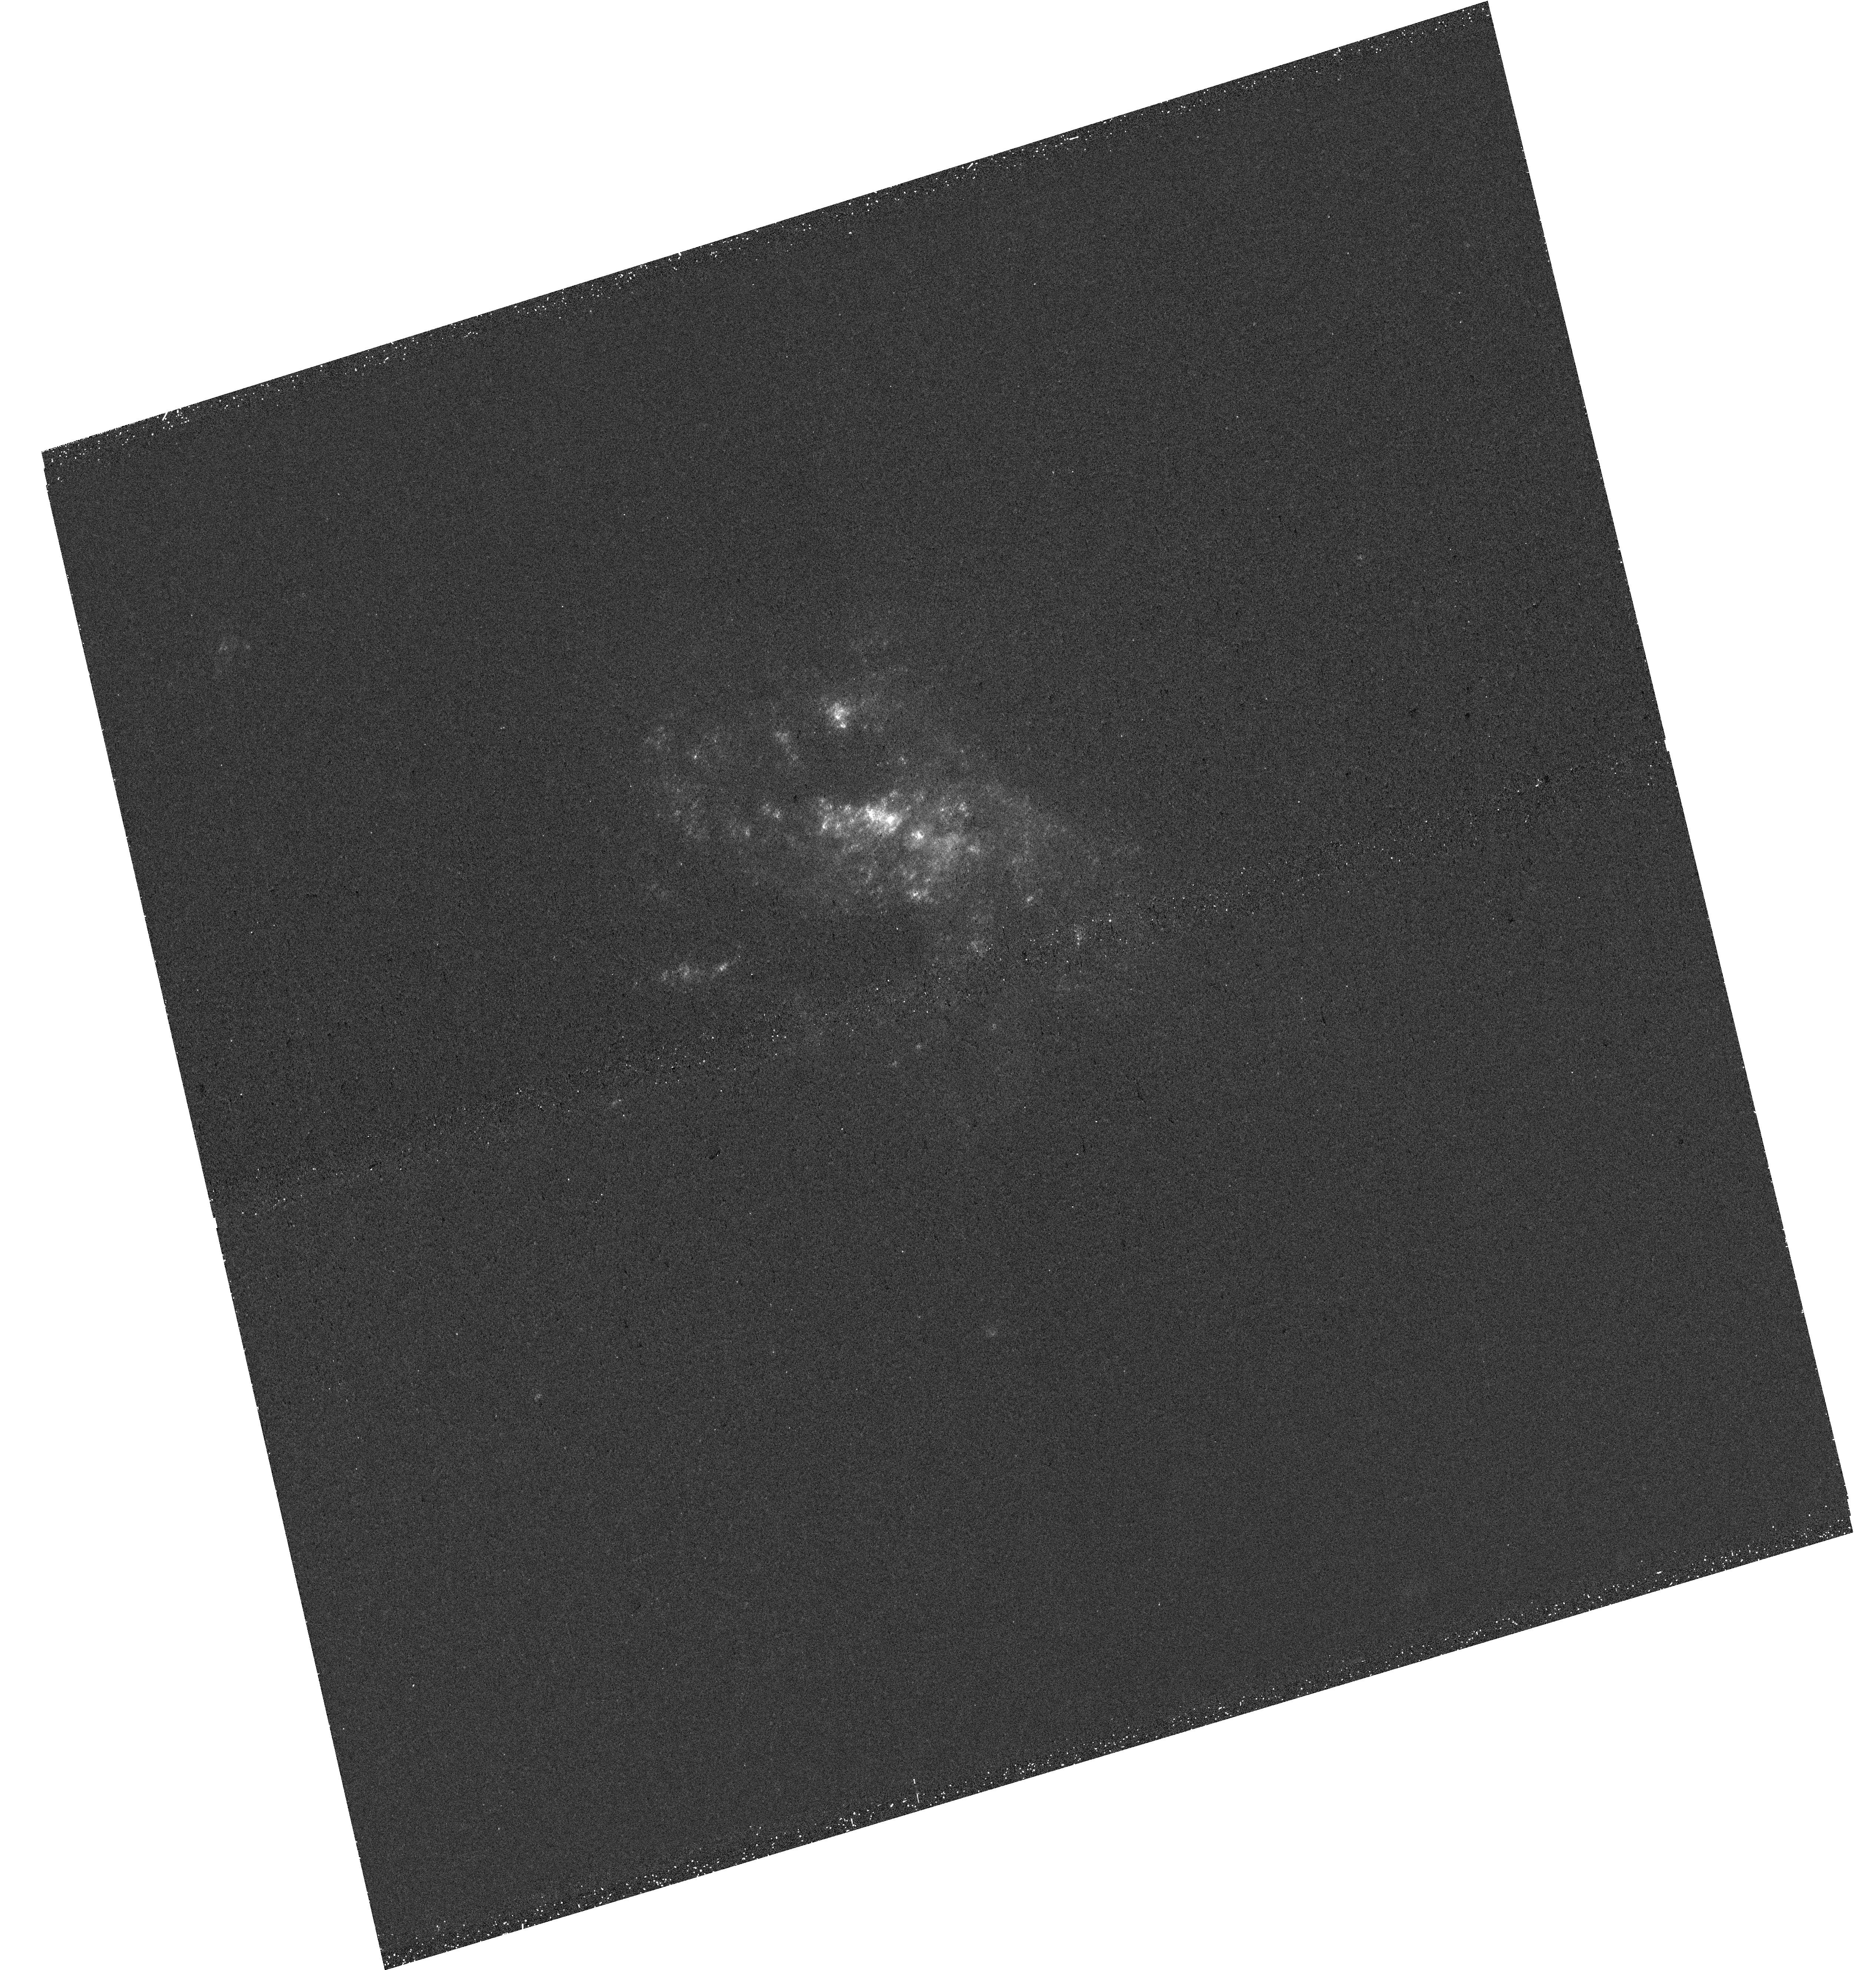
Target: NGC4351
Instrument: WFC3/UVIS
Filter: F275W
Exposure: 34 min
Observation ID: hst_18103_17_wfc3_uvis_f275w_ifoq17

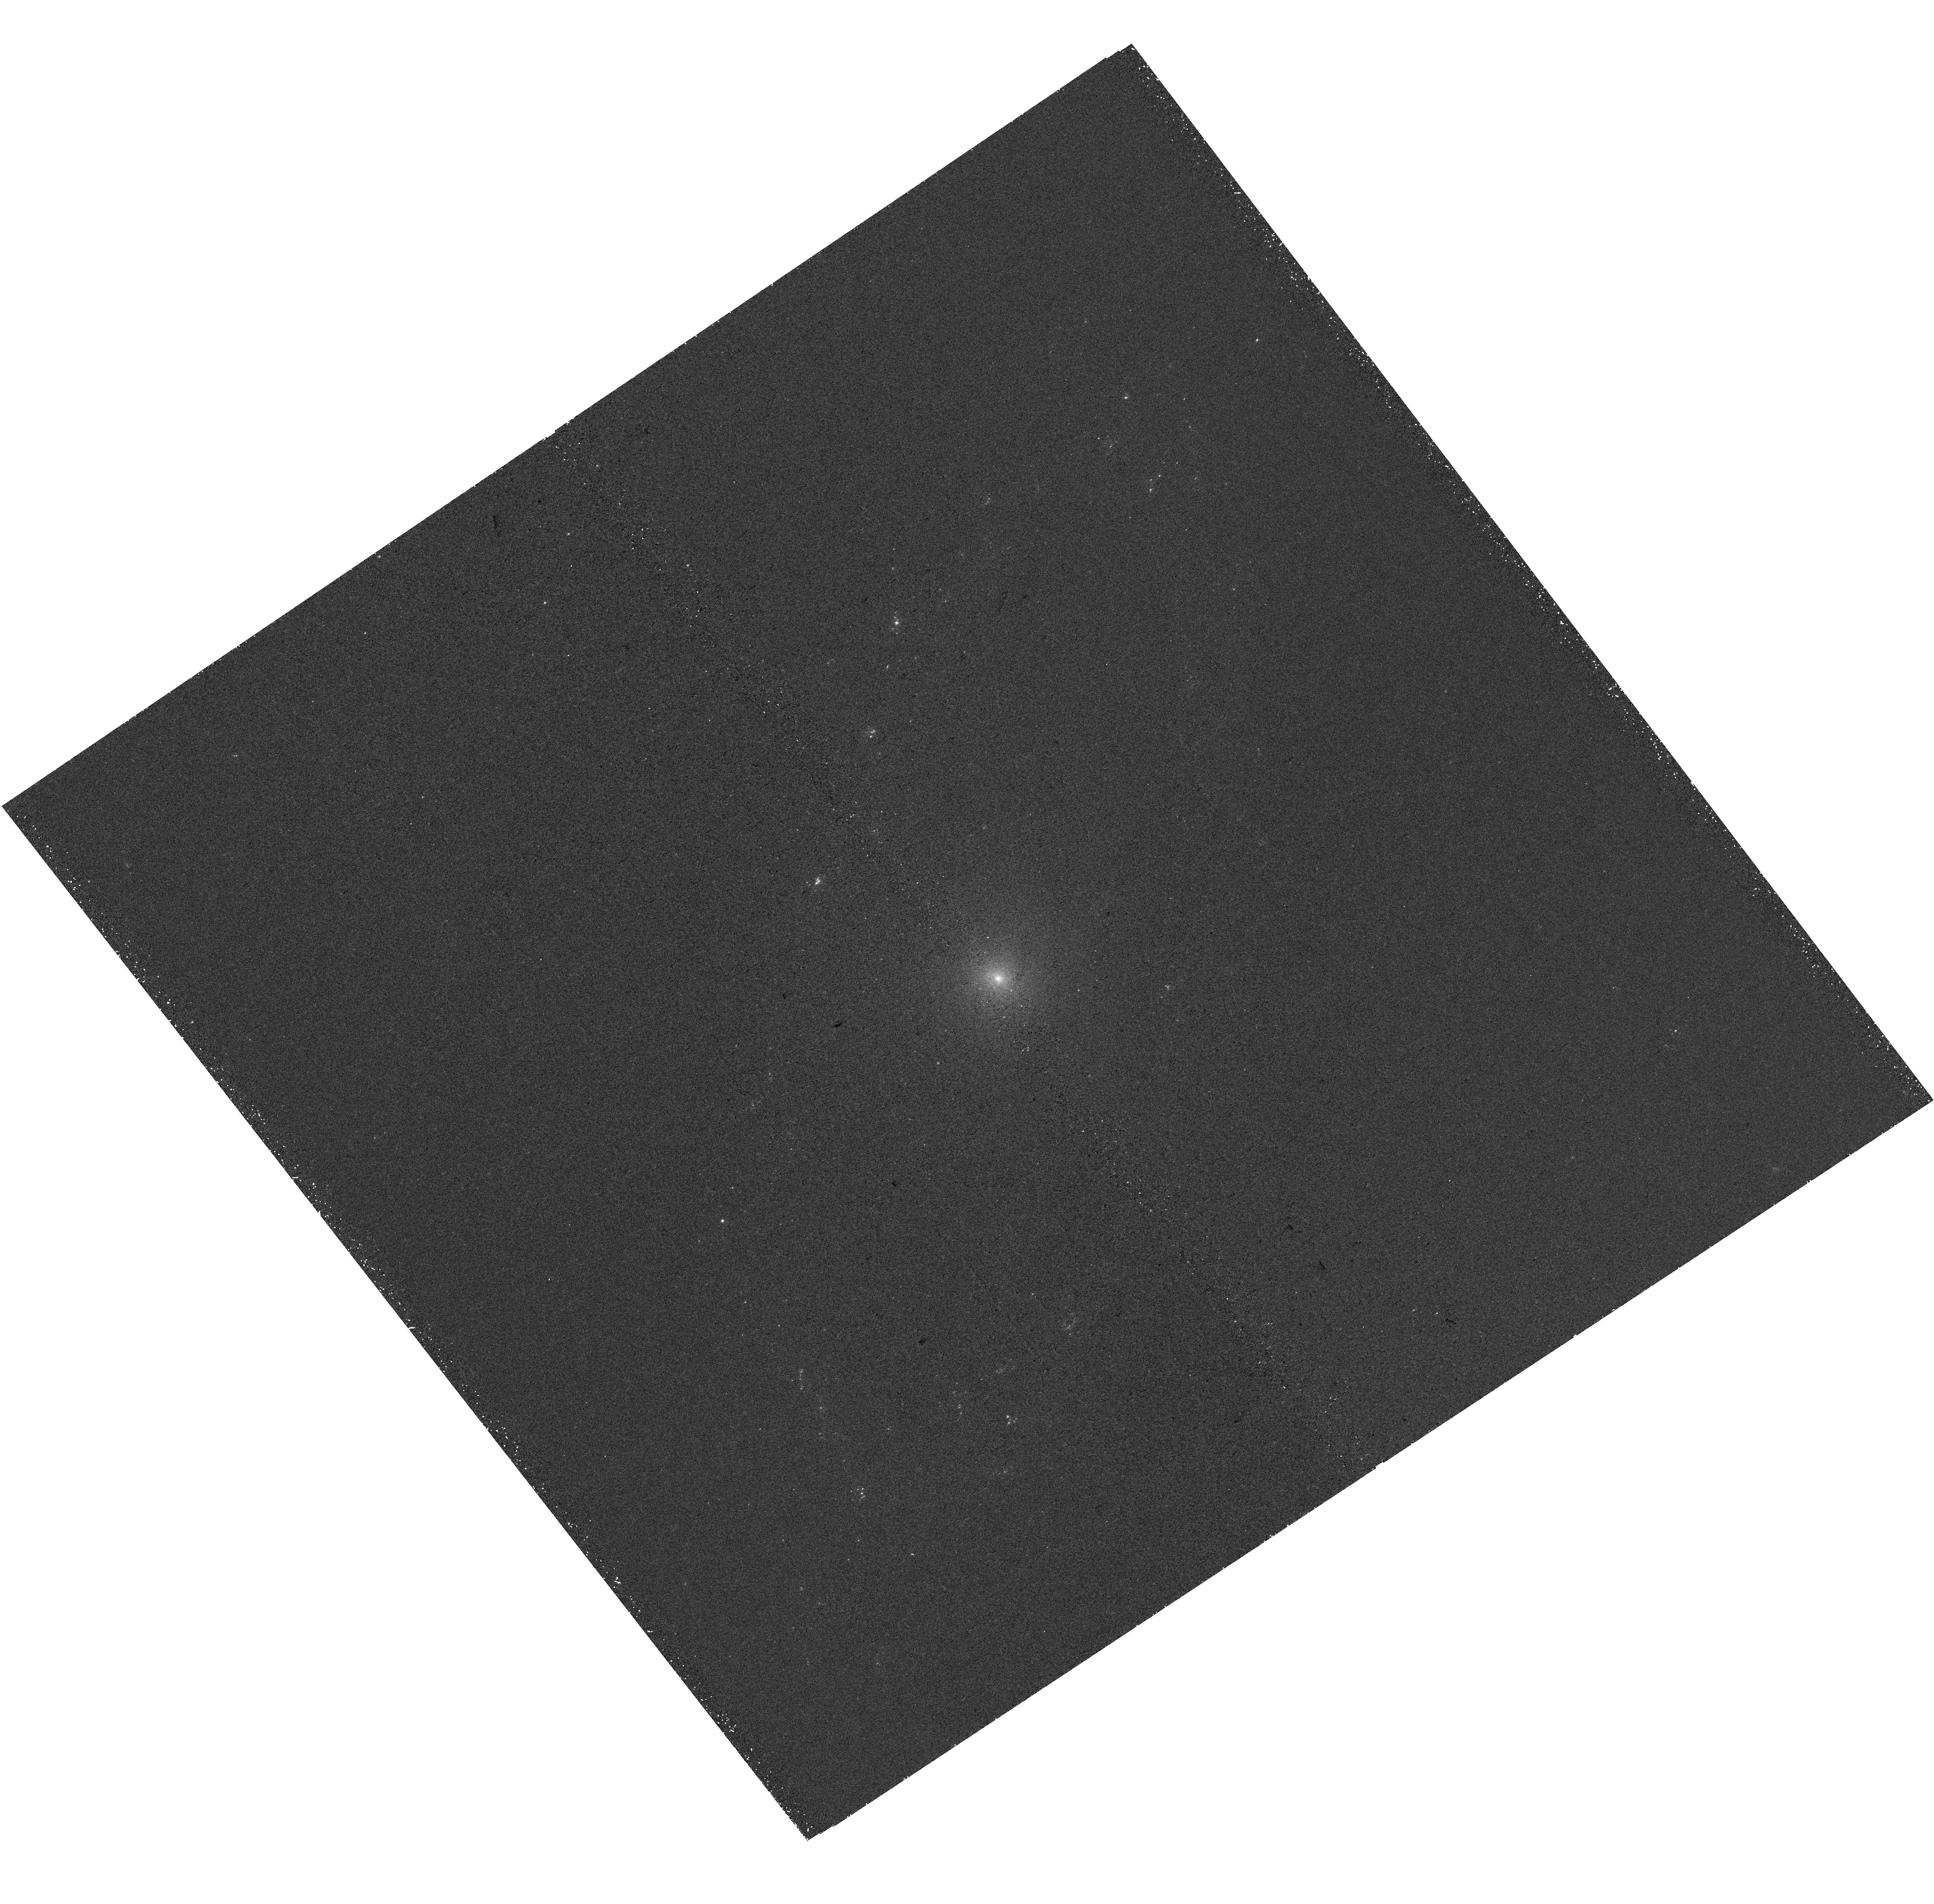
Target: NGC4698
Instrument: WFC3/UVIS
Filter: F275W
Exposure: 34 min
Observation ID: hst_18103_37_wfc3_uvis_f275w_ifoq37

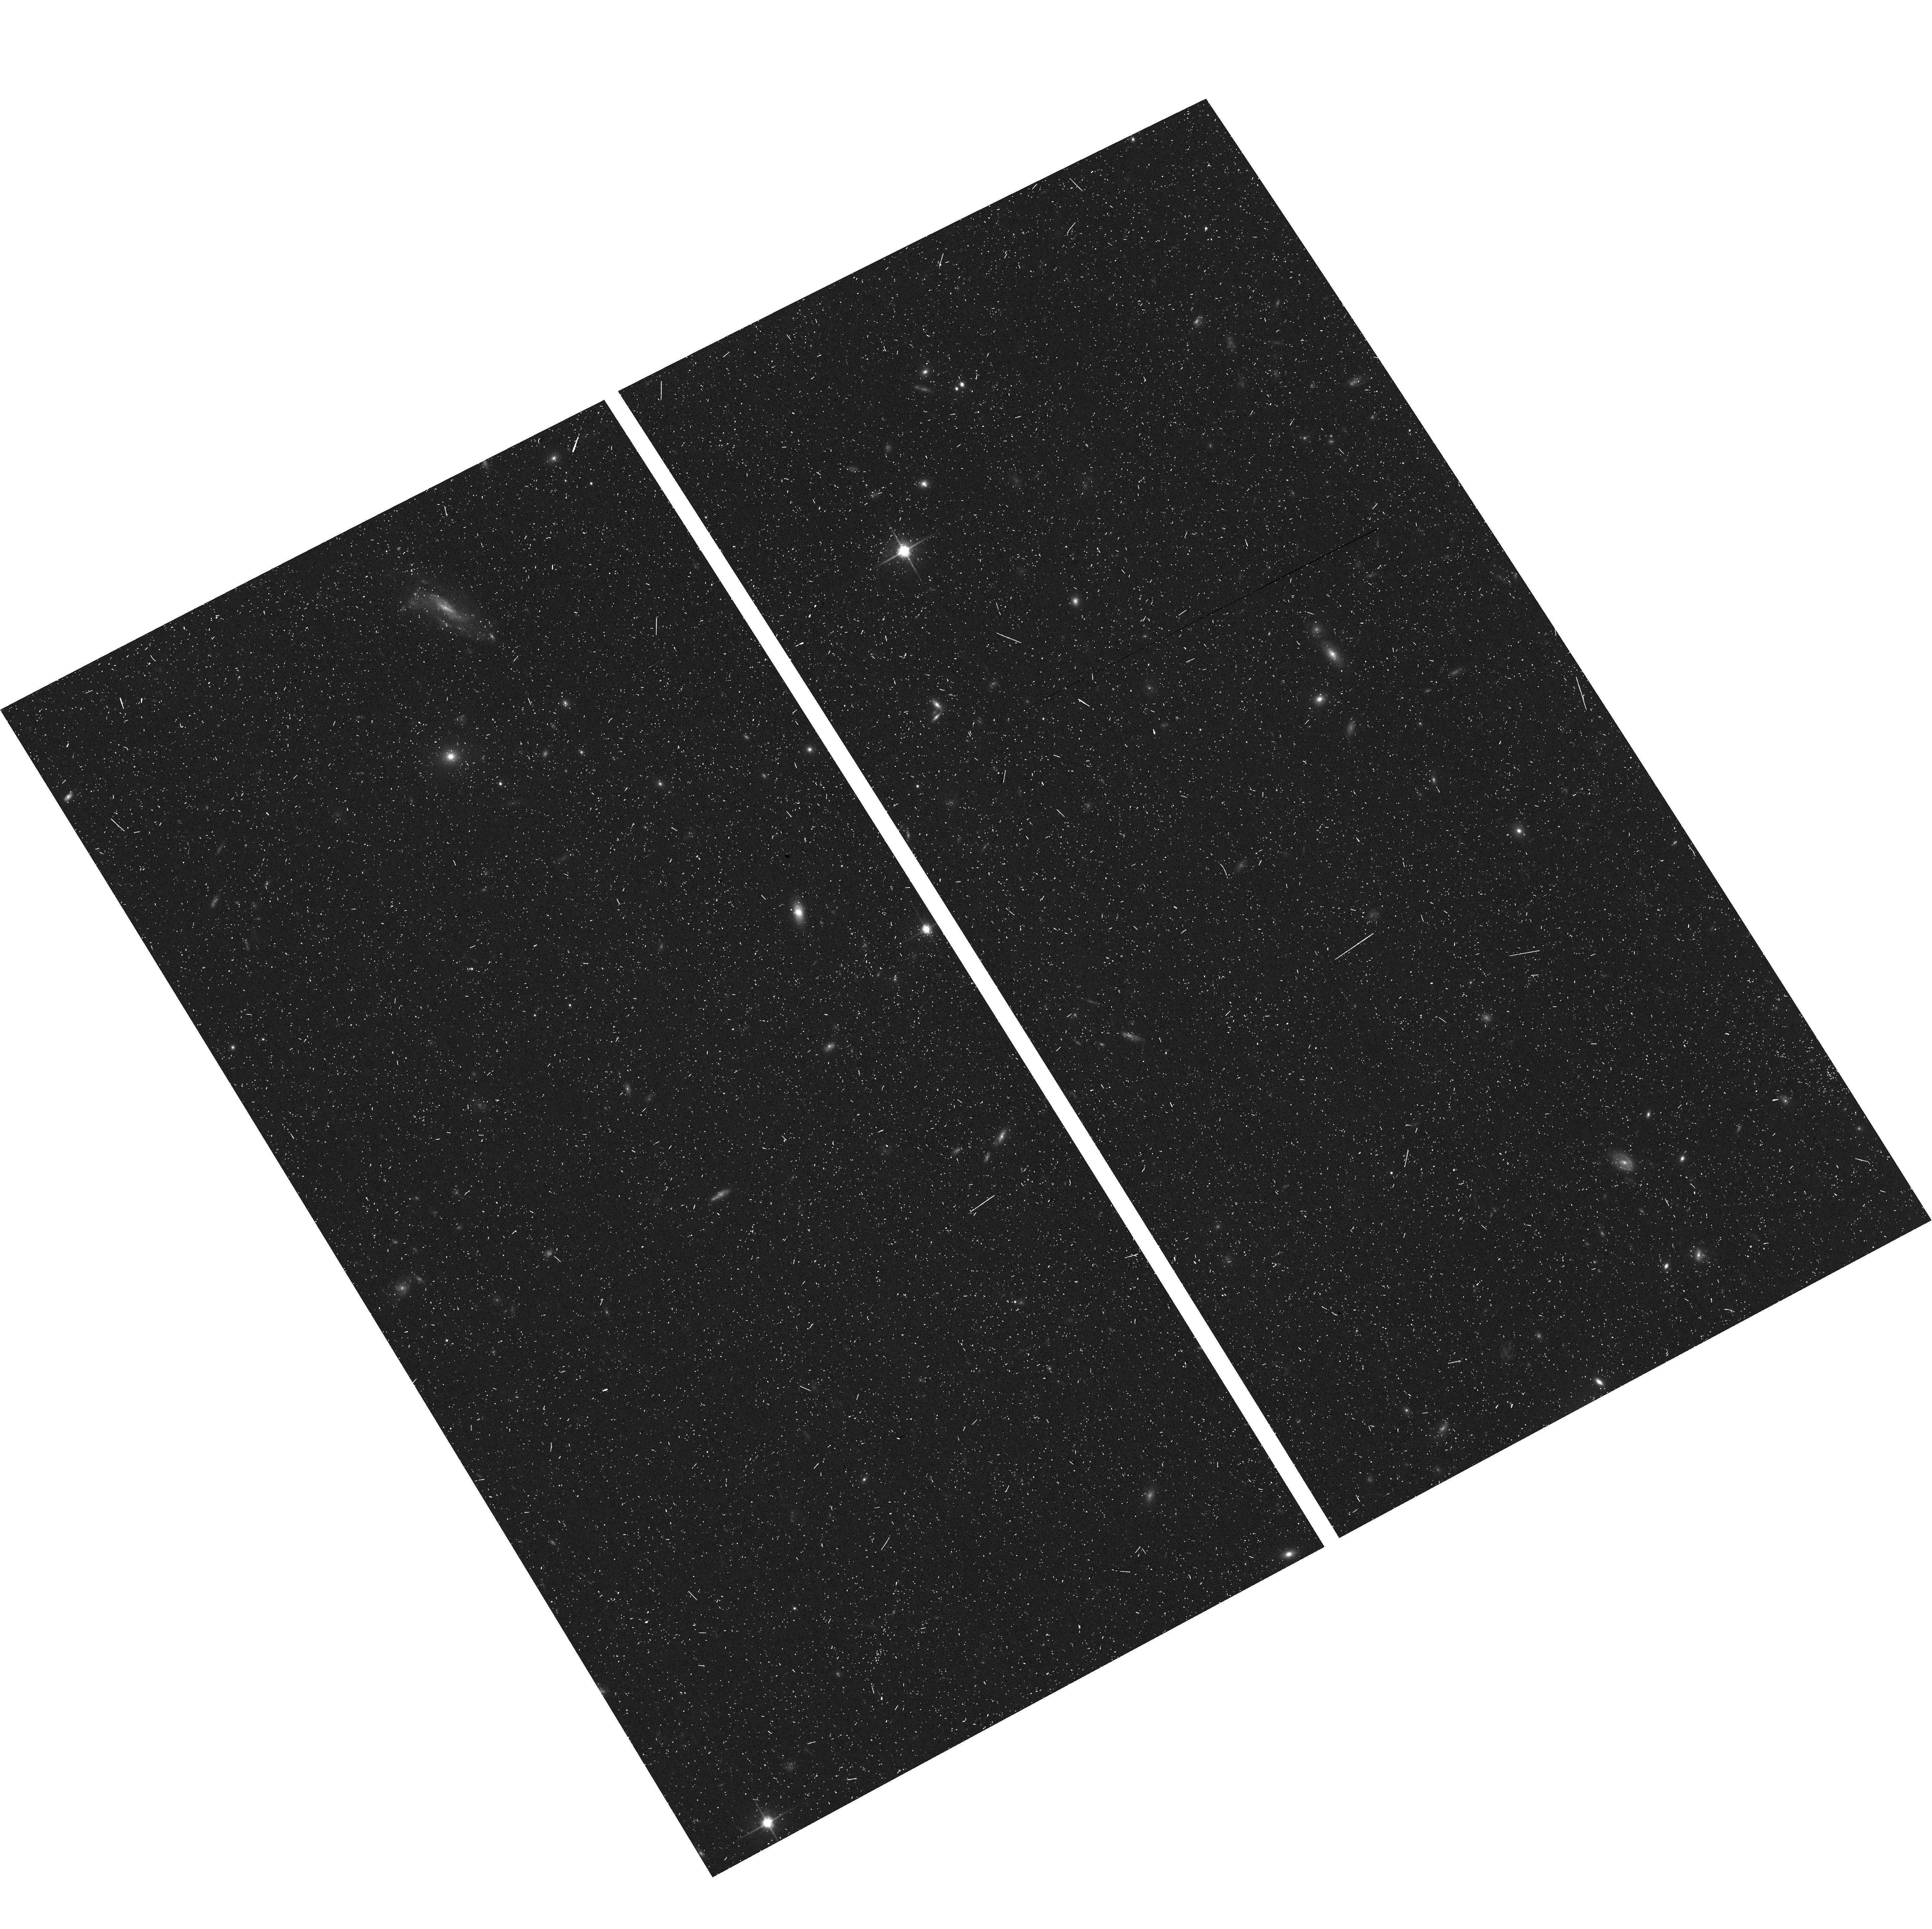
Target: field at RA 186.521°, Dec 15.577°
Instrument: ACS/WFC
Filter: F814W
Exposure: 15 min
Observation ID: hst_18103_23_acs_wfc_f814w_jfoq23

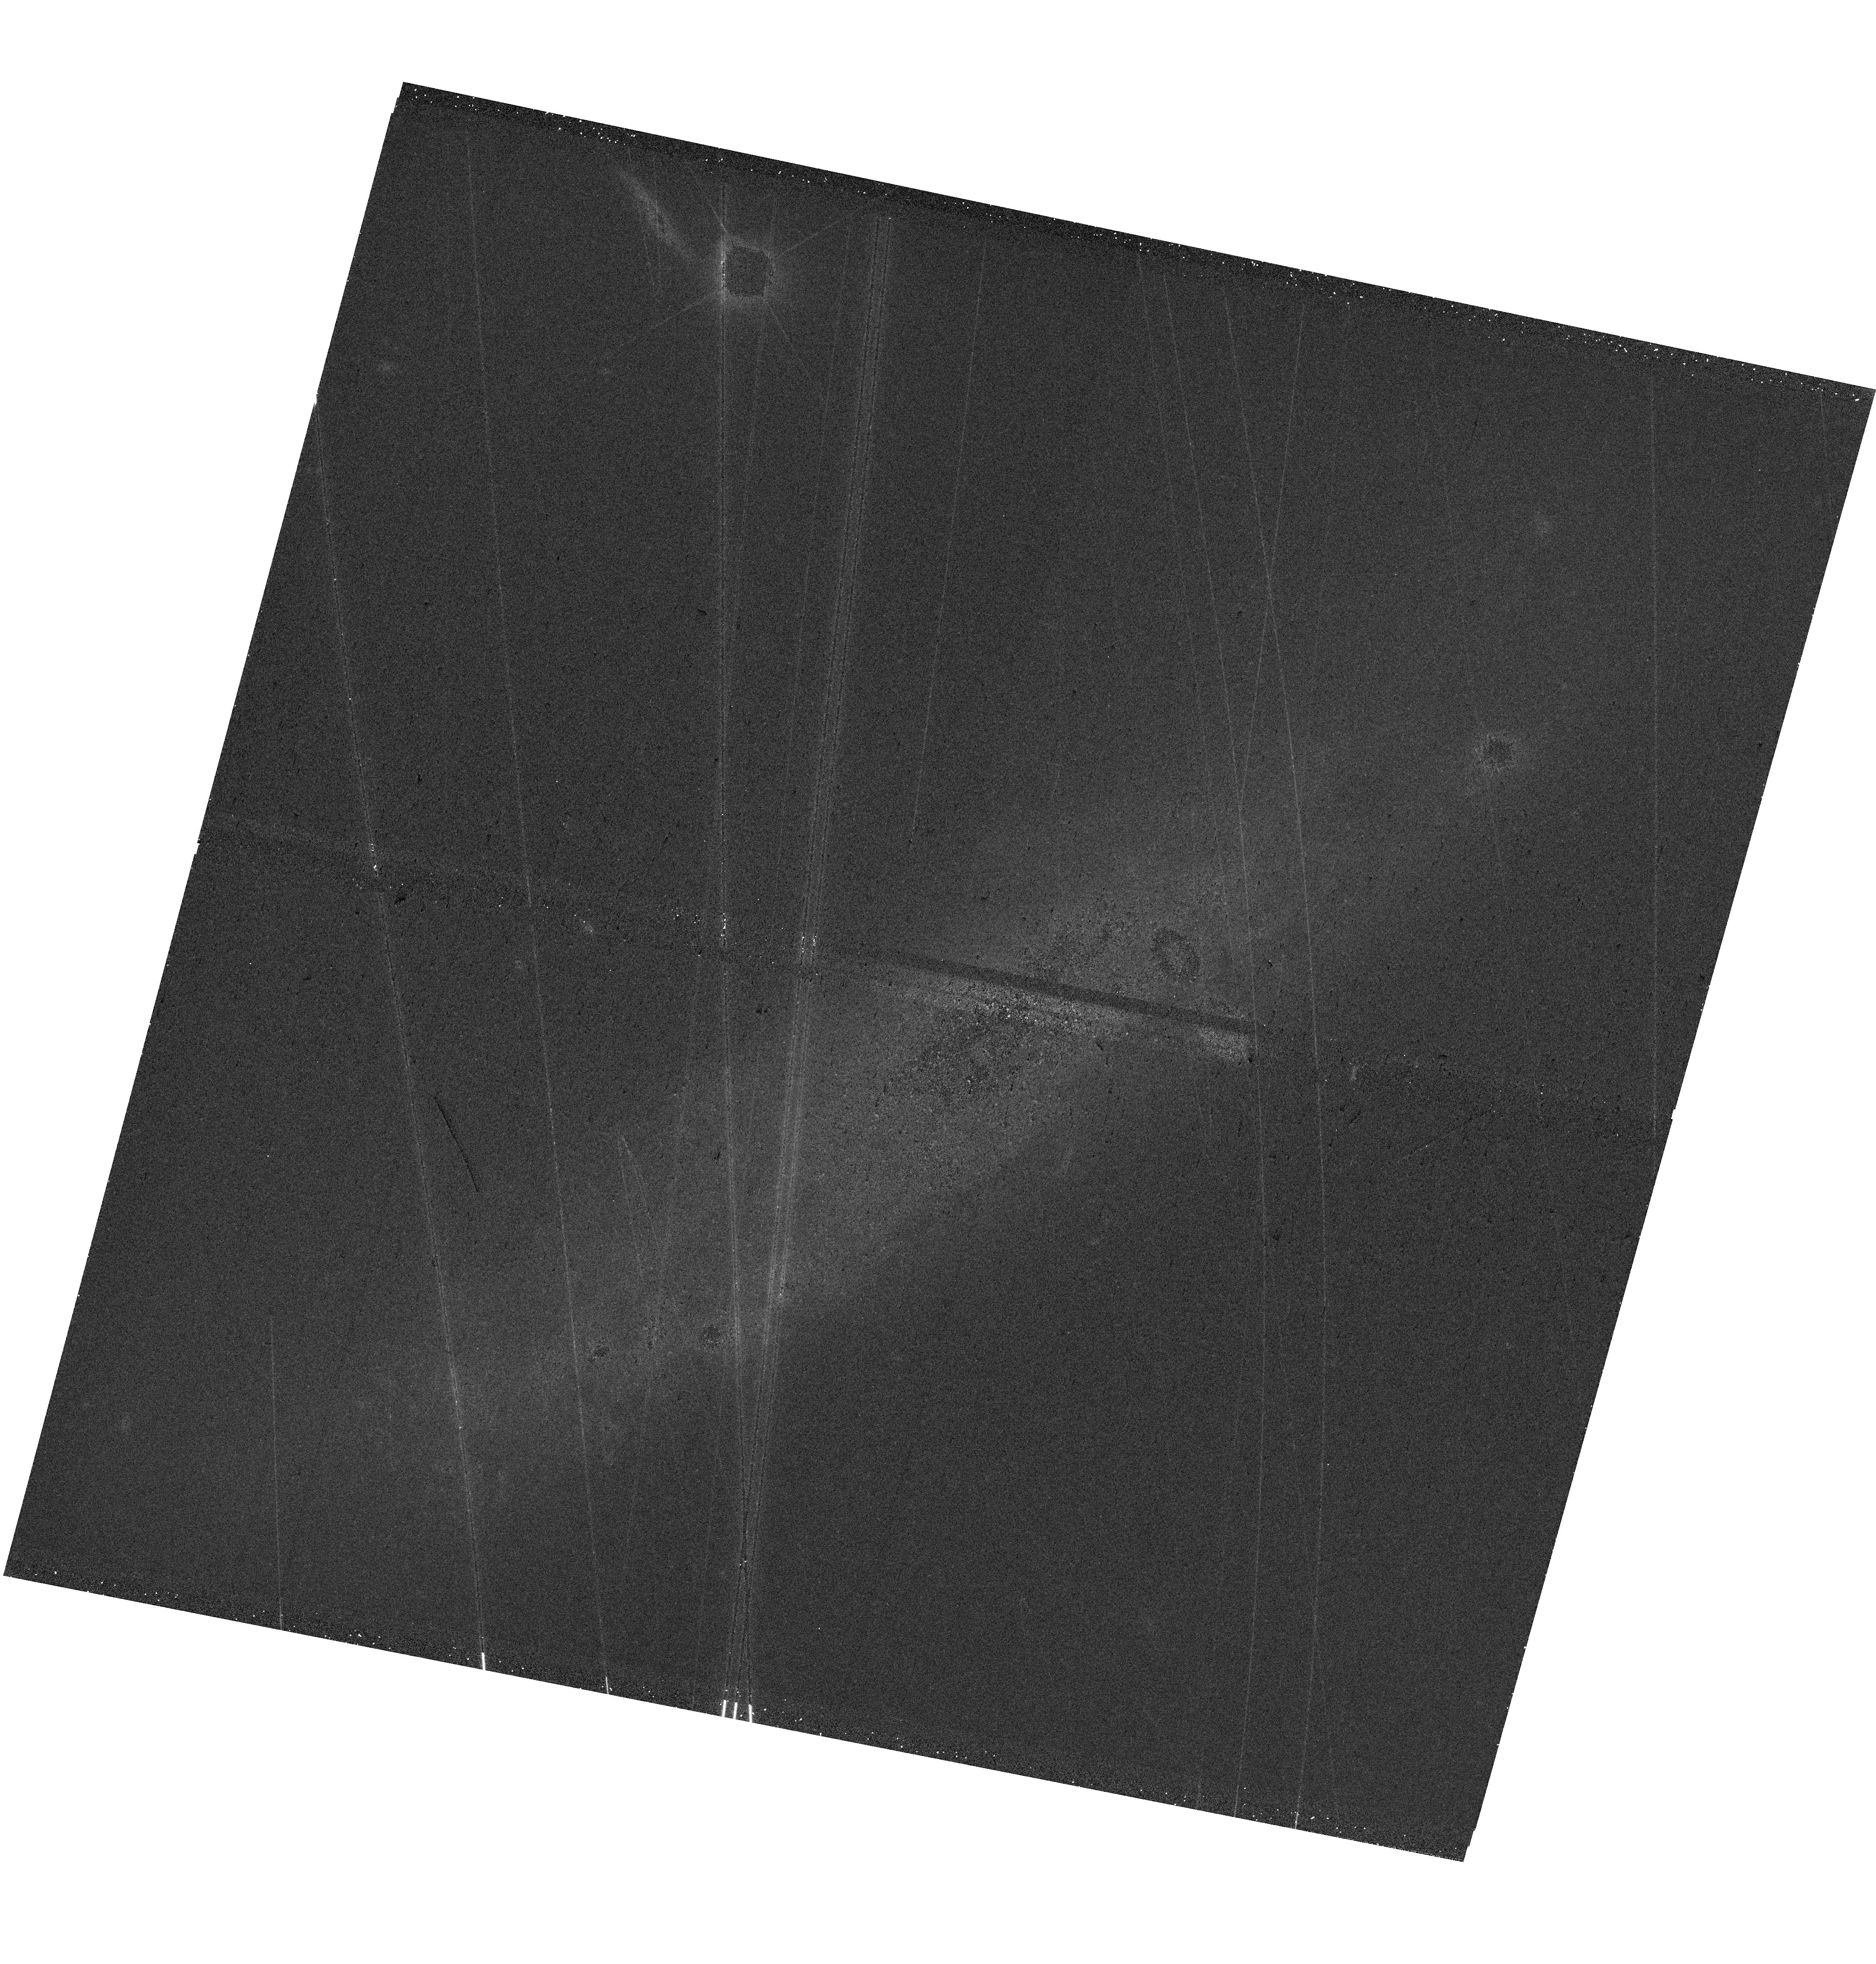
Target: NGC4396
Instrument: WFC3/UVIS
Filter: F555W
Exposure: 10 min
Observation ID: hst_18103_23_wfc3_uvis_f555w_ifoq23

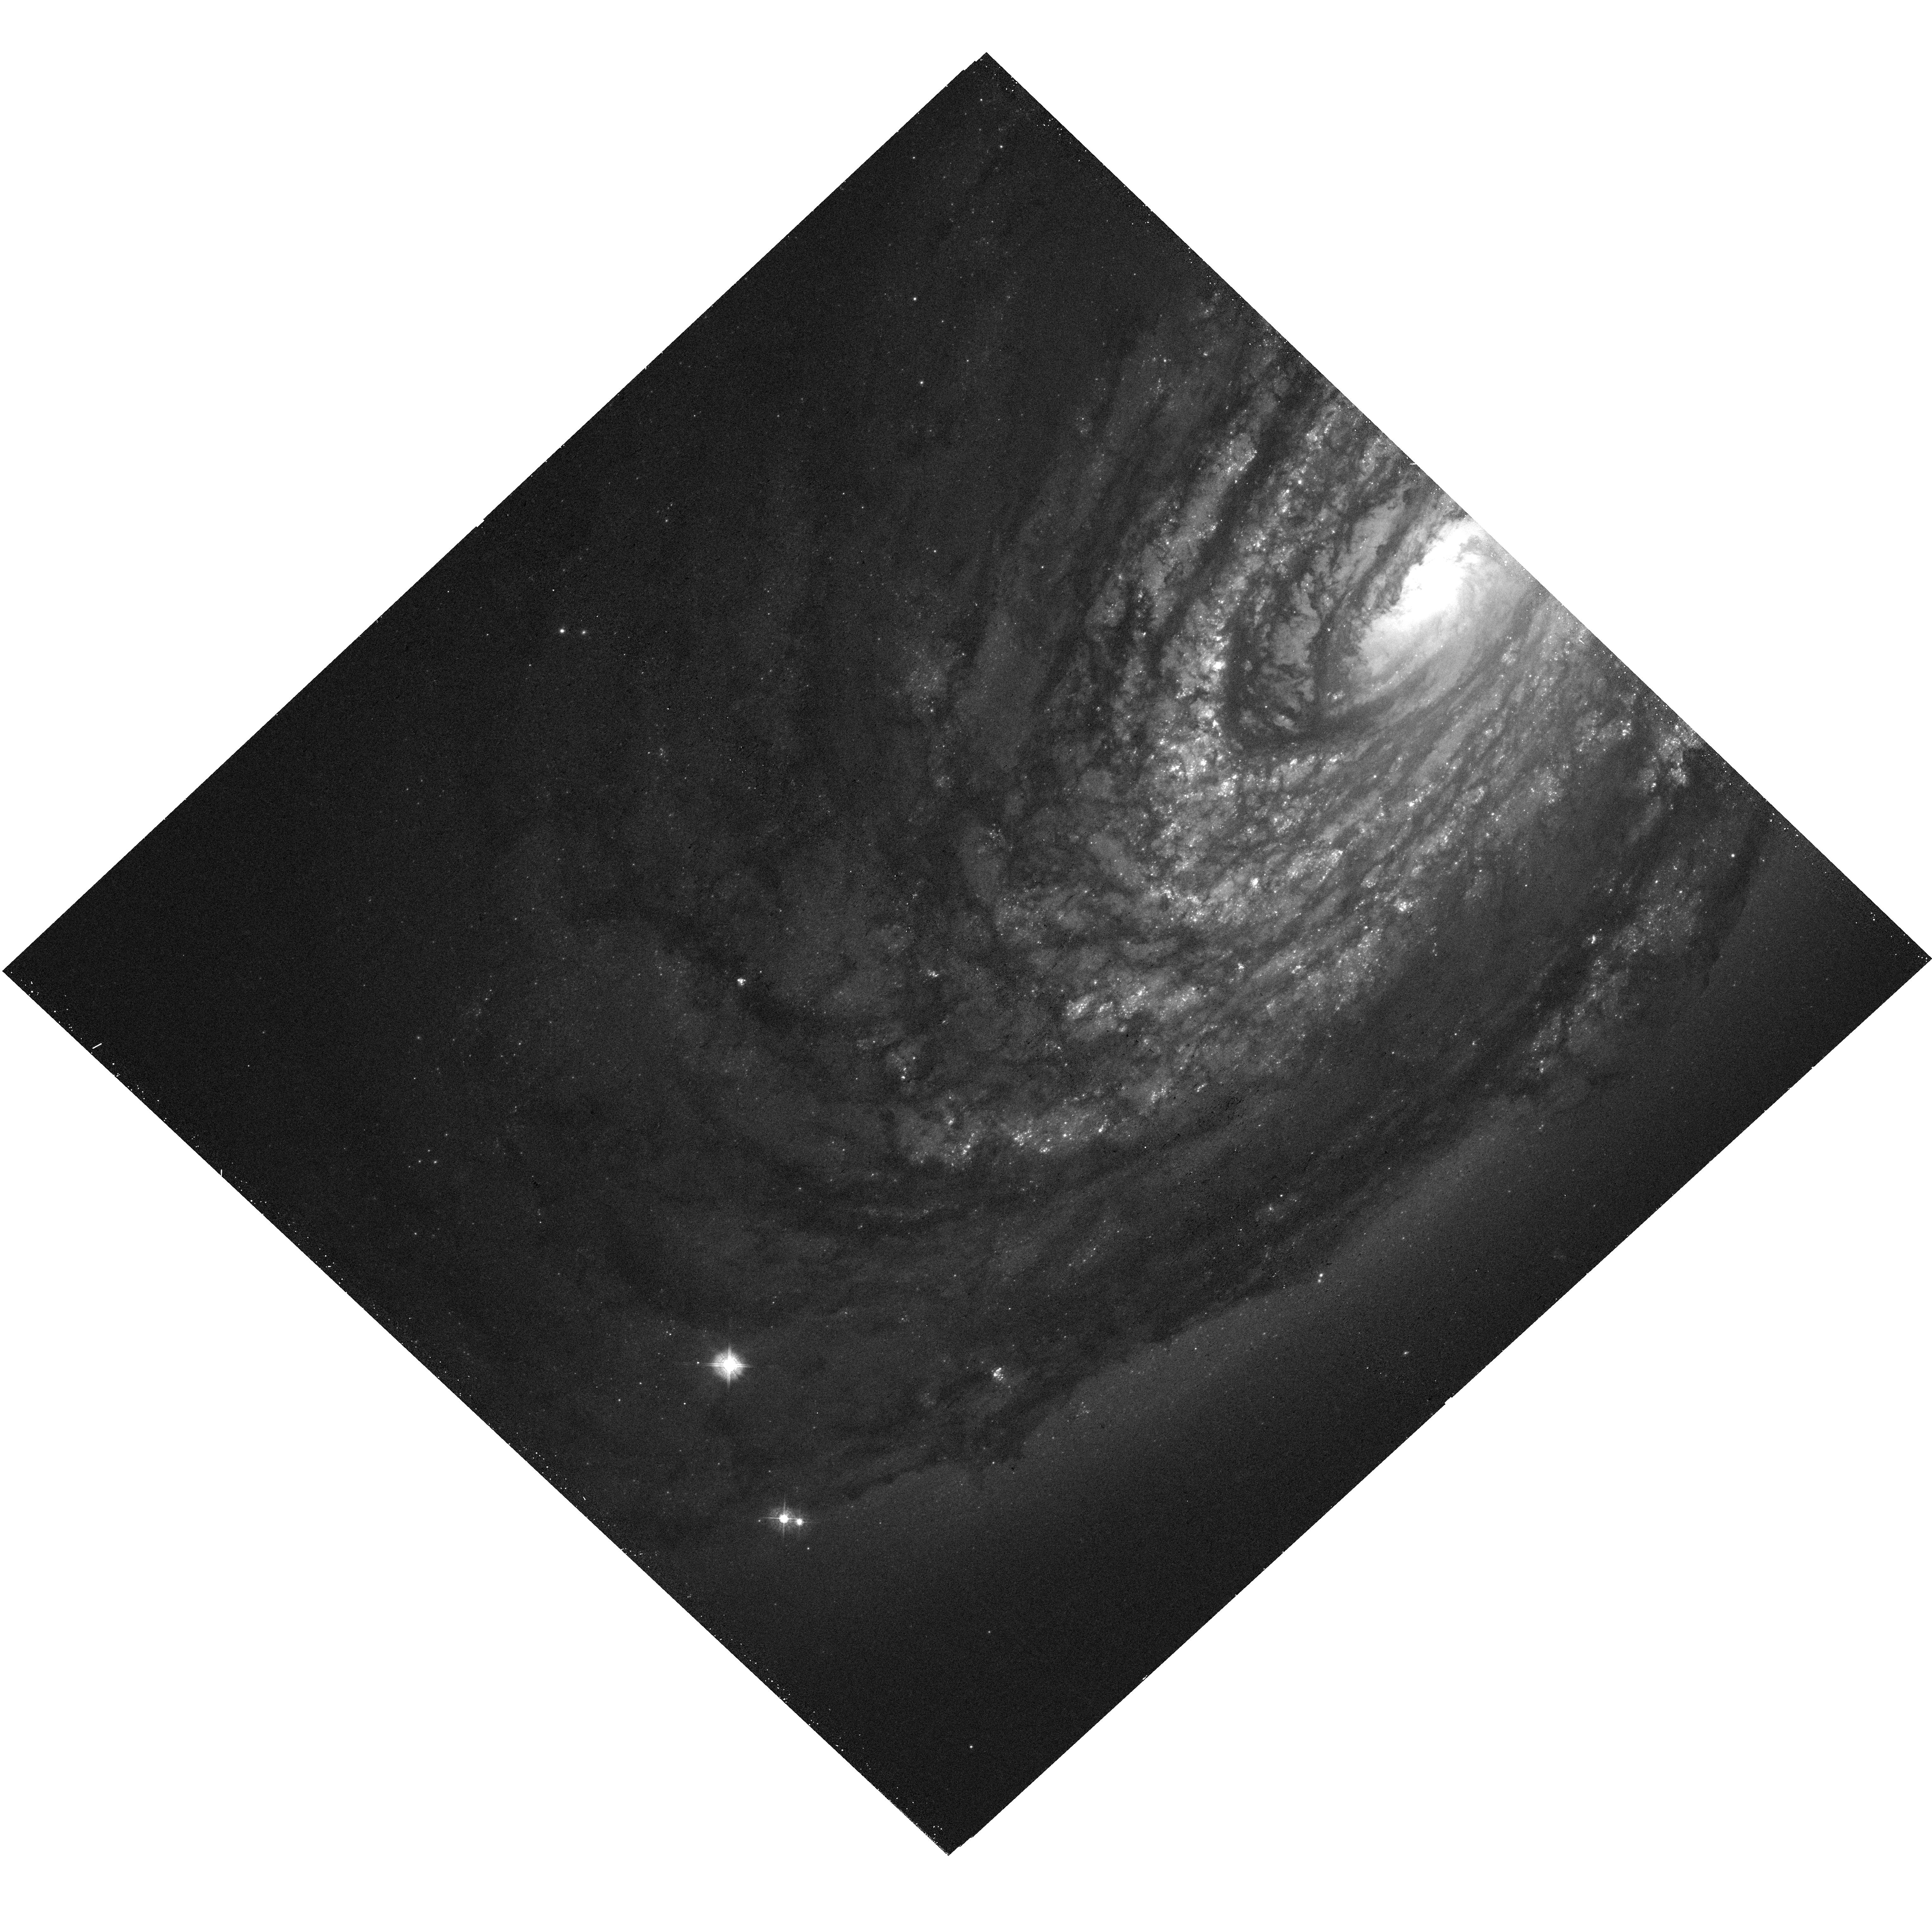
Target: NGC4501-S
Instrument: WFC3/UVIS
Filter: F438W
Exposure: 17 min
Observation ID: hst_18103_29_wfc3_uvis_f438w_ifoq29

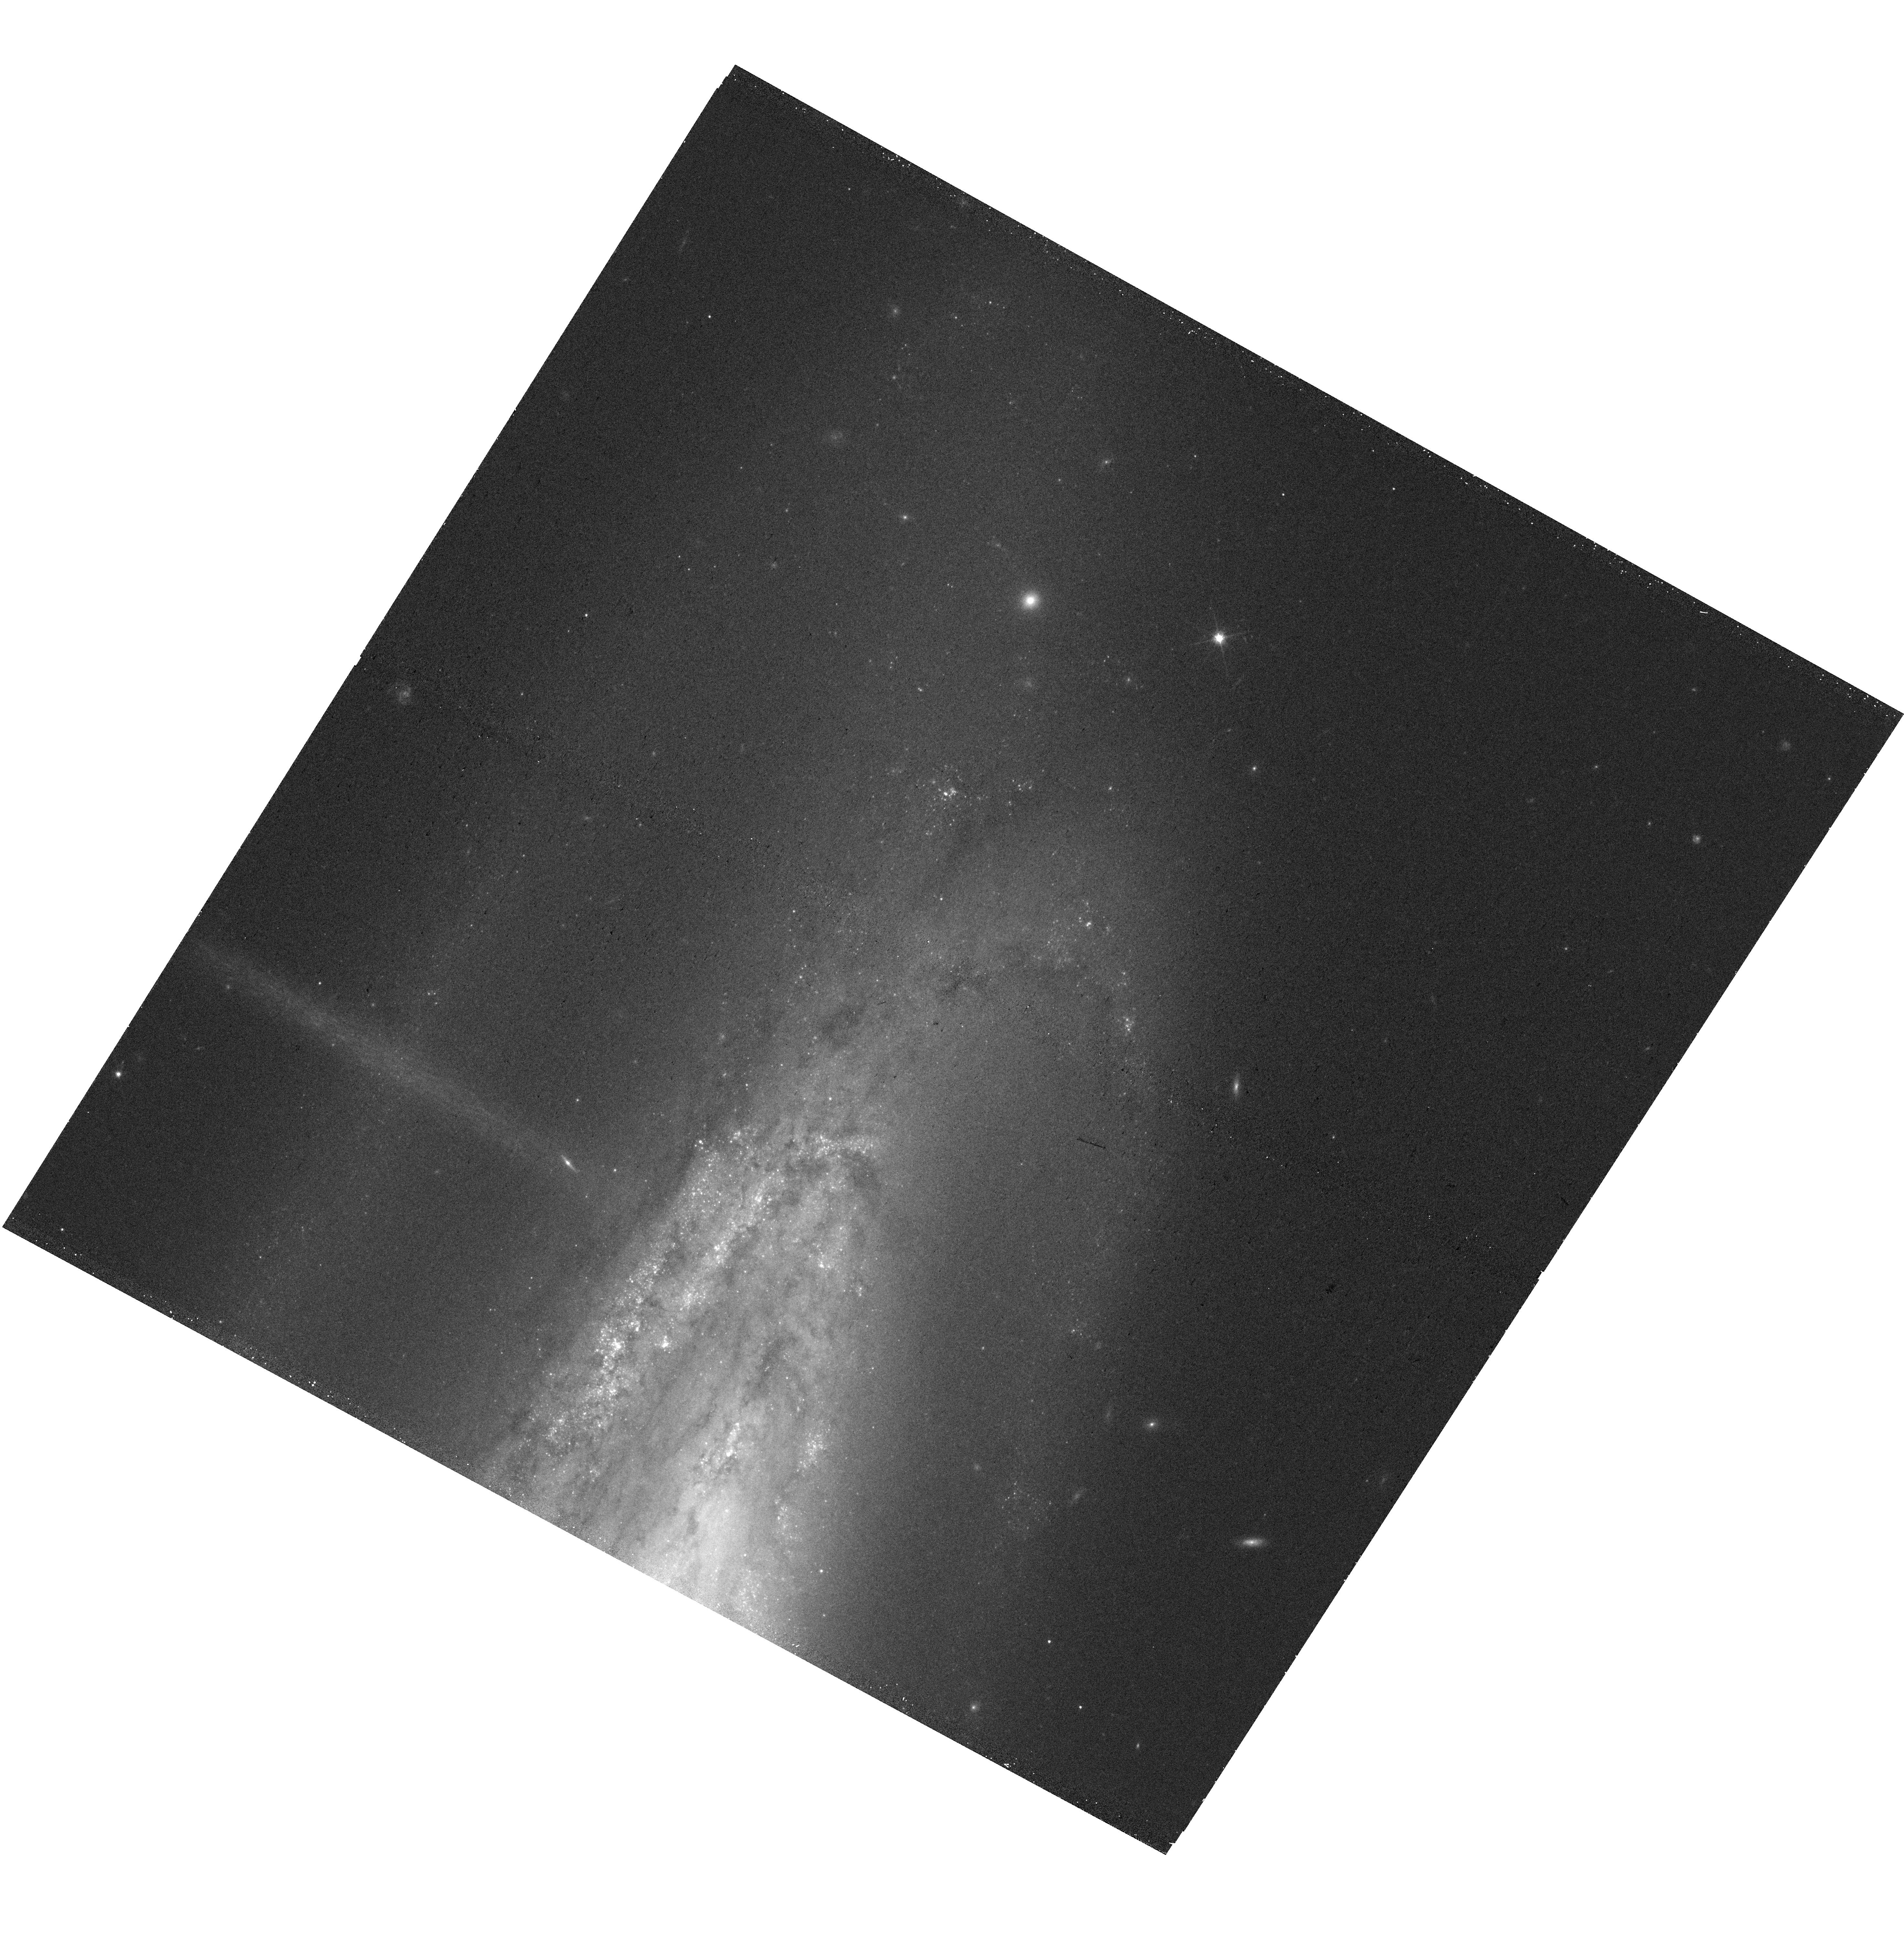
Target: NGC4192-N
Instrument: WFC3/UVIS
Filter: F814W
Exposure: 11 min
Observation ID: hst_18103_04_wfc3_uvis_f814w_ifoq04

Anatomy of a fall: Dissecting the environment-driven transformation of late-type Virgo cluster galaxies with HST UV-optical imaging of star clusters, associations, and HII regions (PI: Thilker, David)

Understanding galaxy evolution in dense cluster environments remains a significant challenge. While recent works have highlighted trends like the outside-in removal of cold interstellar medium (ISM) and reduced star formation (SF) activity, key questions about the cessation of SF remain open. To address this, we propose a survey of 40 late-type Virgo cluster galaxies, probing down to the scale of individual star clusters, associations, and nebulae, while tracing galaxies at different stages of cluster infall. We will obtain WFC3/UVIS NUV/U/B/V/I and H-alpha imaging, which builds on ALMA and MUSE surveys to offer a complete census covering stellar populations and structures, HII regions, molecular clouds, ionized and molecular gas kinematics, and metallicity. These data are crucial for tracing the flow of matter and energy through the gas-SF-feedback cycle, which drives galaxy evolution. Our primary scientific goals, achievable only with HST, are to: (1) accurately age-date stellar components to infer evolutionary timescales/SFH of the disk, using clusters as a precision probe; (2) quantify the coupling and efficiency of feedback into the ISM from birth to hundreds of Myr enabling a test of ram pressure / gas stripping models and (3) study the physical conditions set by gas removal processes during infall and their impact on localized SF activity. The resulting data will be released as a Treasury of cross-observatory images and catalogs, linking CO clouds, stellar objects, and HII regions in cluster galaxies. Our findings will be contrasted to recent results for field galaxies enabling a clear identification/characterization of the impact of environmental transformation.